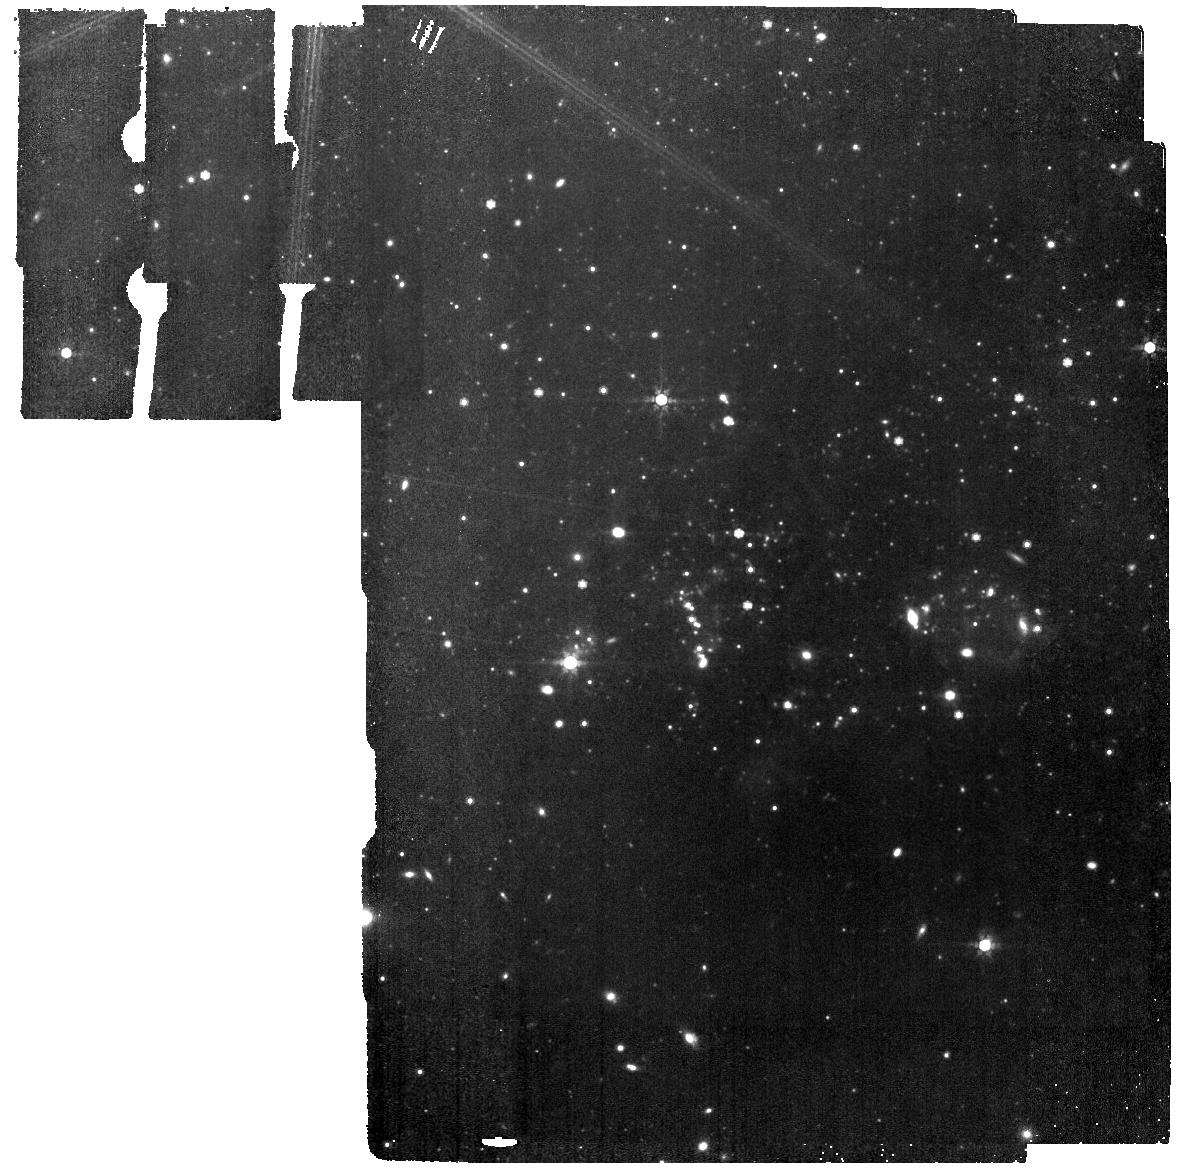
Target: SEXTANS-A
Instrument: MIRI
Filter: F770W
Exposure: 2.5 h
Observation ID: jw02391-o005_t002_miri_f770w

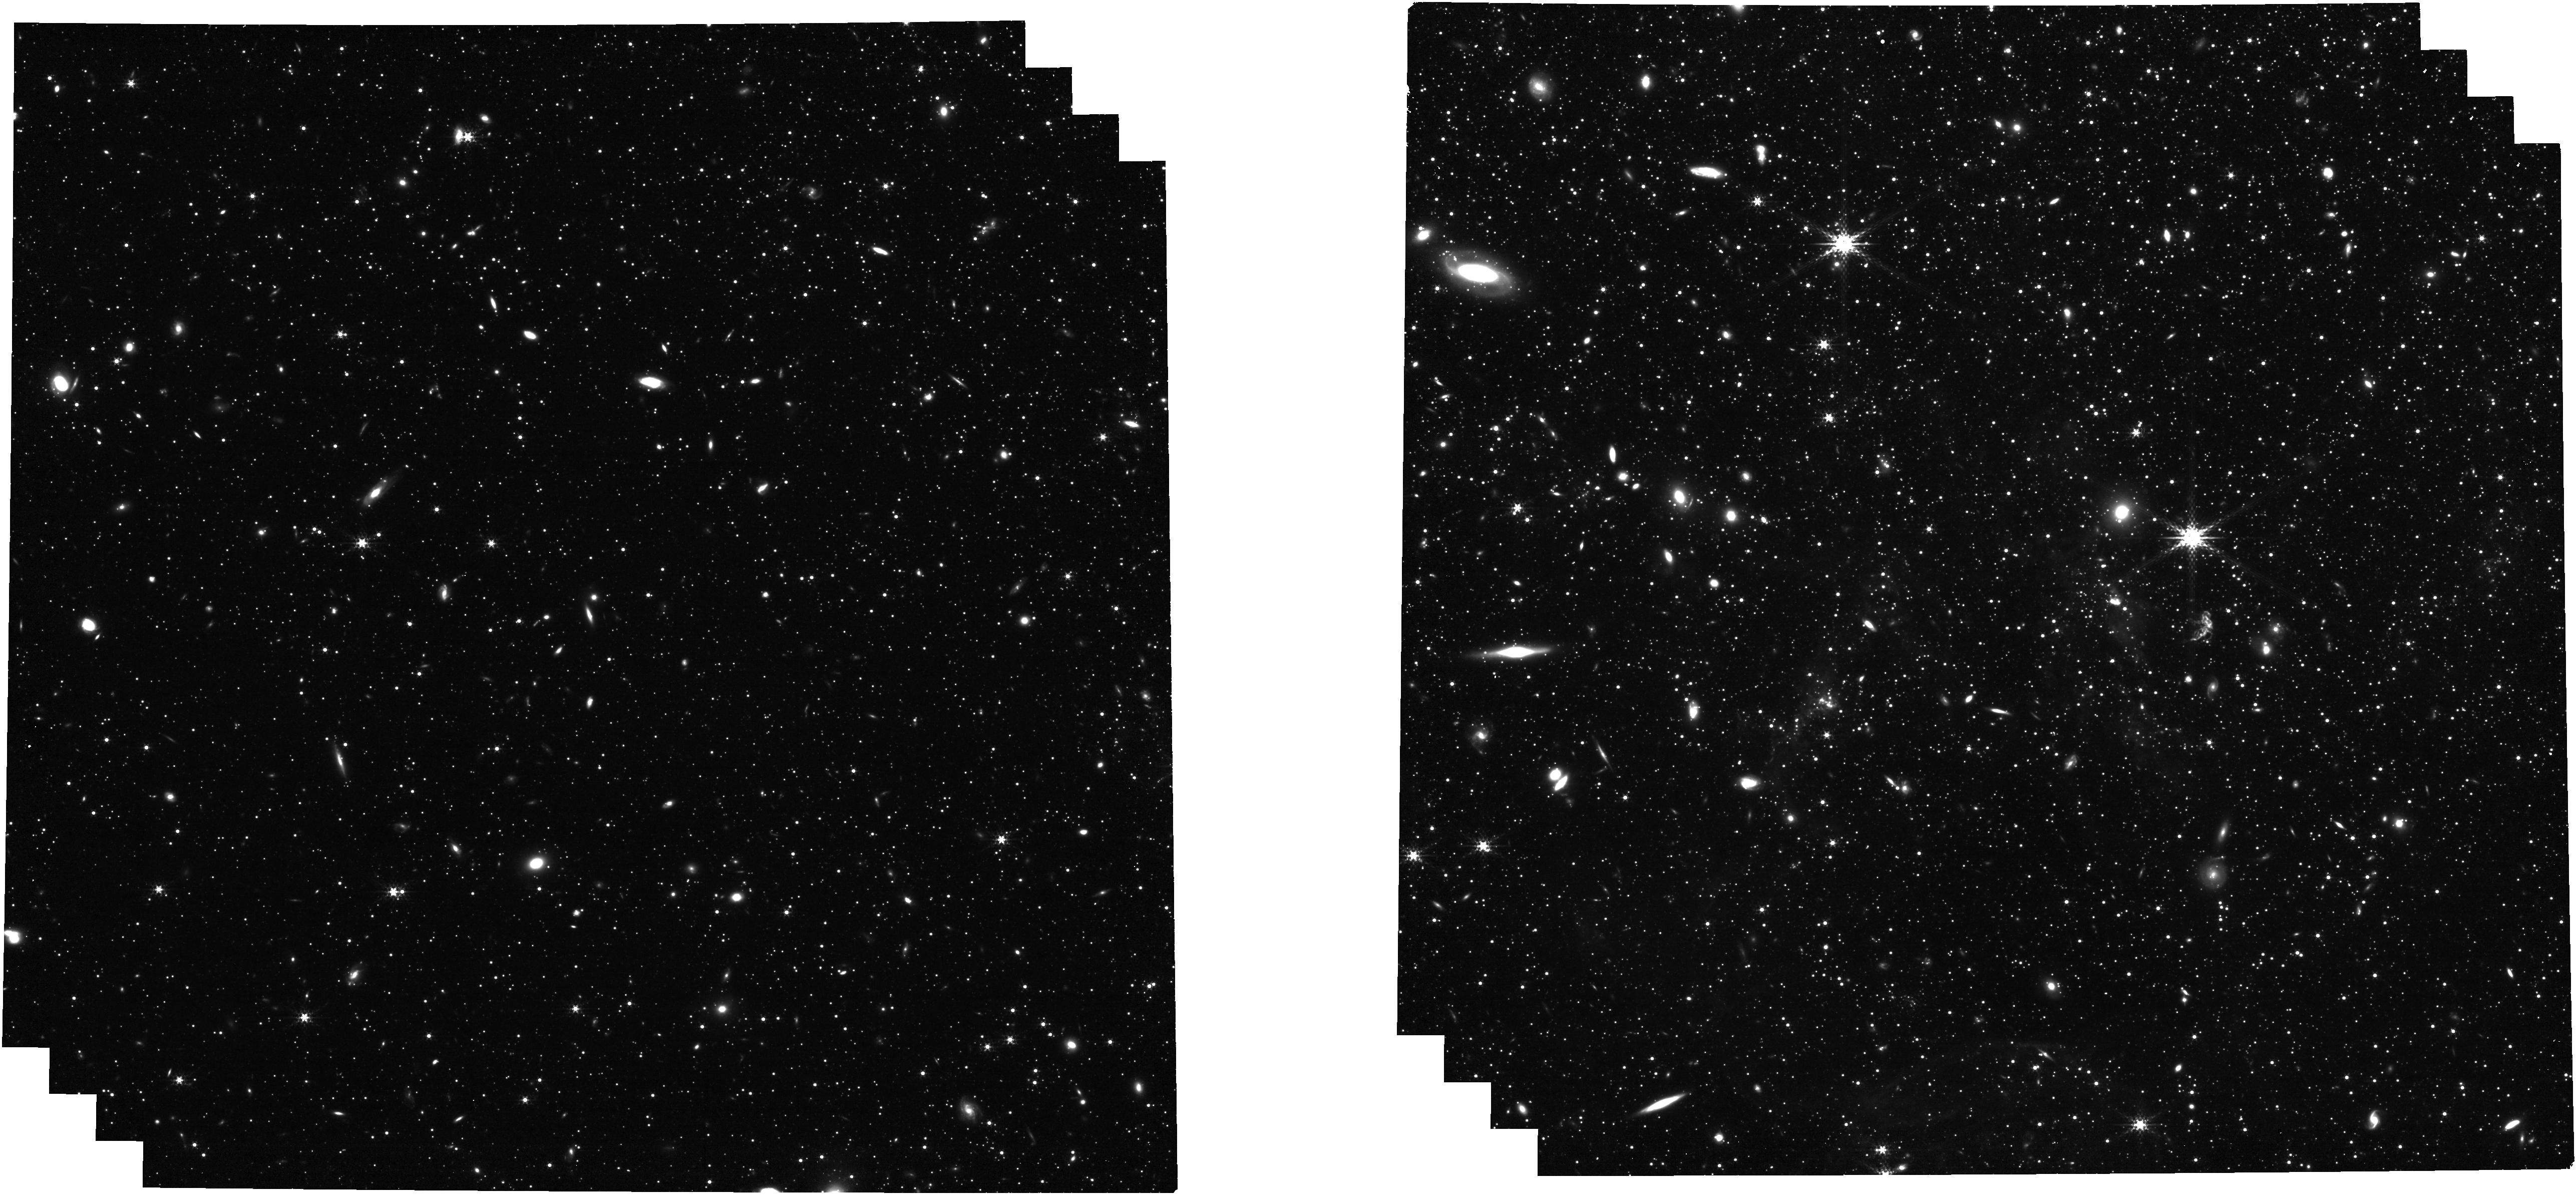
Target: IC-1613
Instrument: NIRCAM
Filter: F300M
Exposure: 1.1 h
Observation ID: jw02391-o006_t001_nircam_clear-f300m

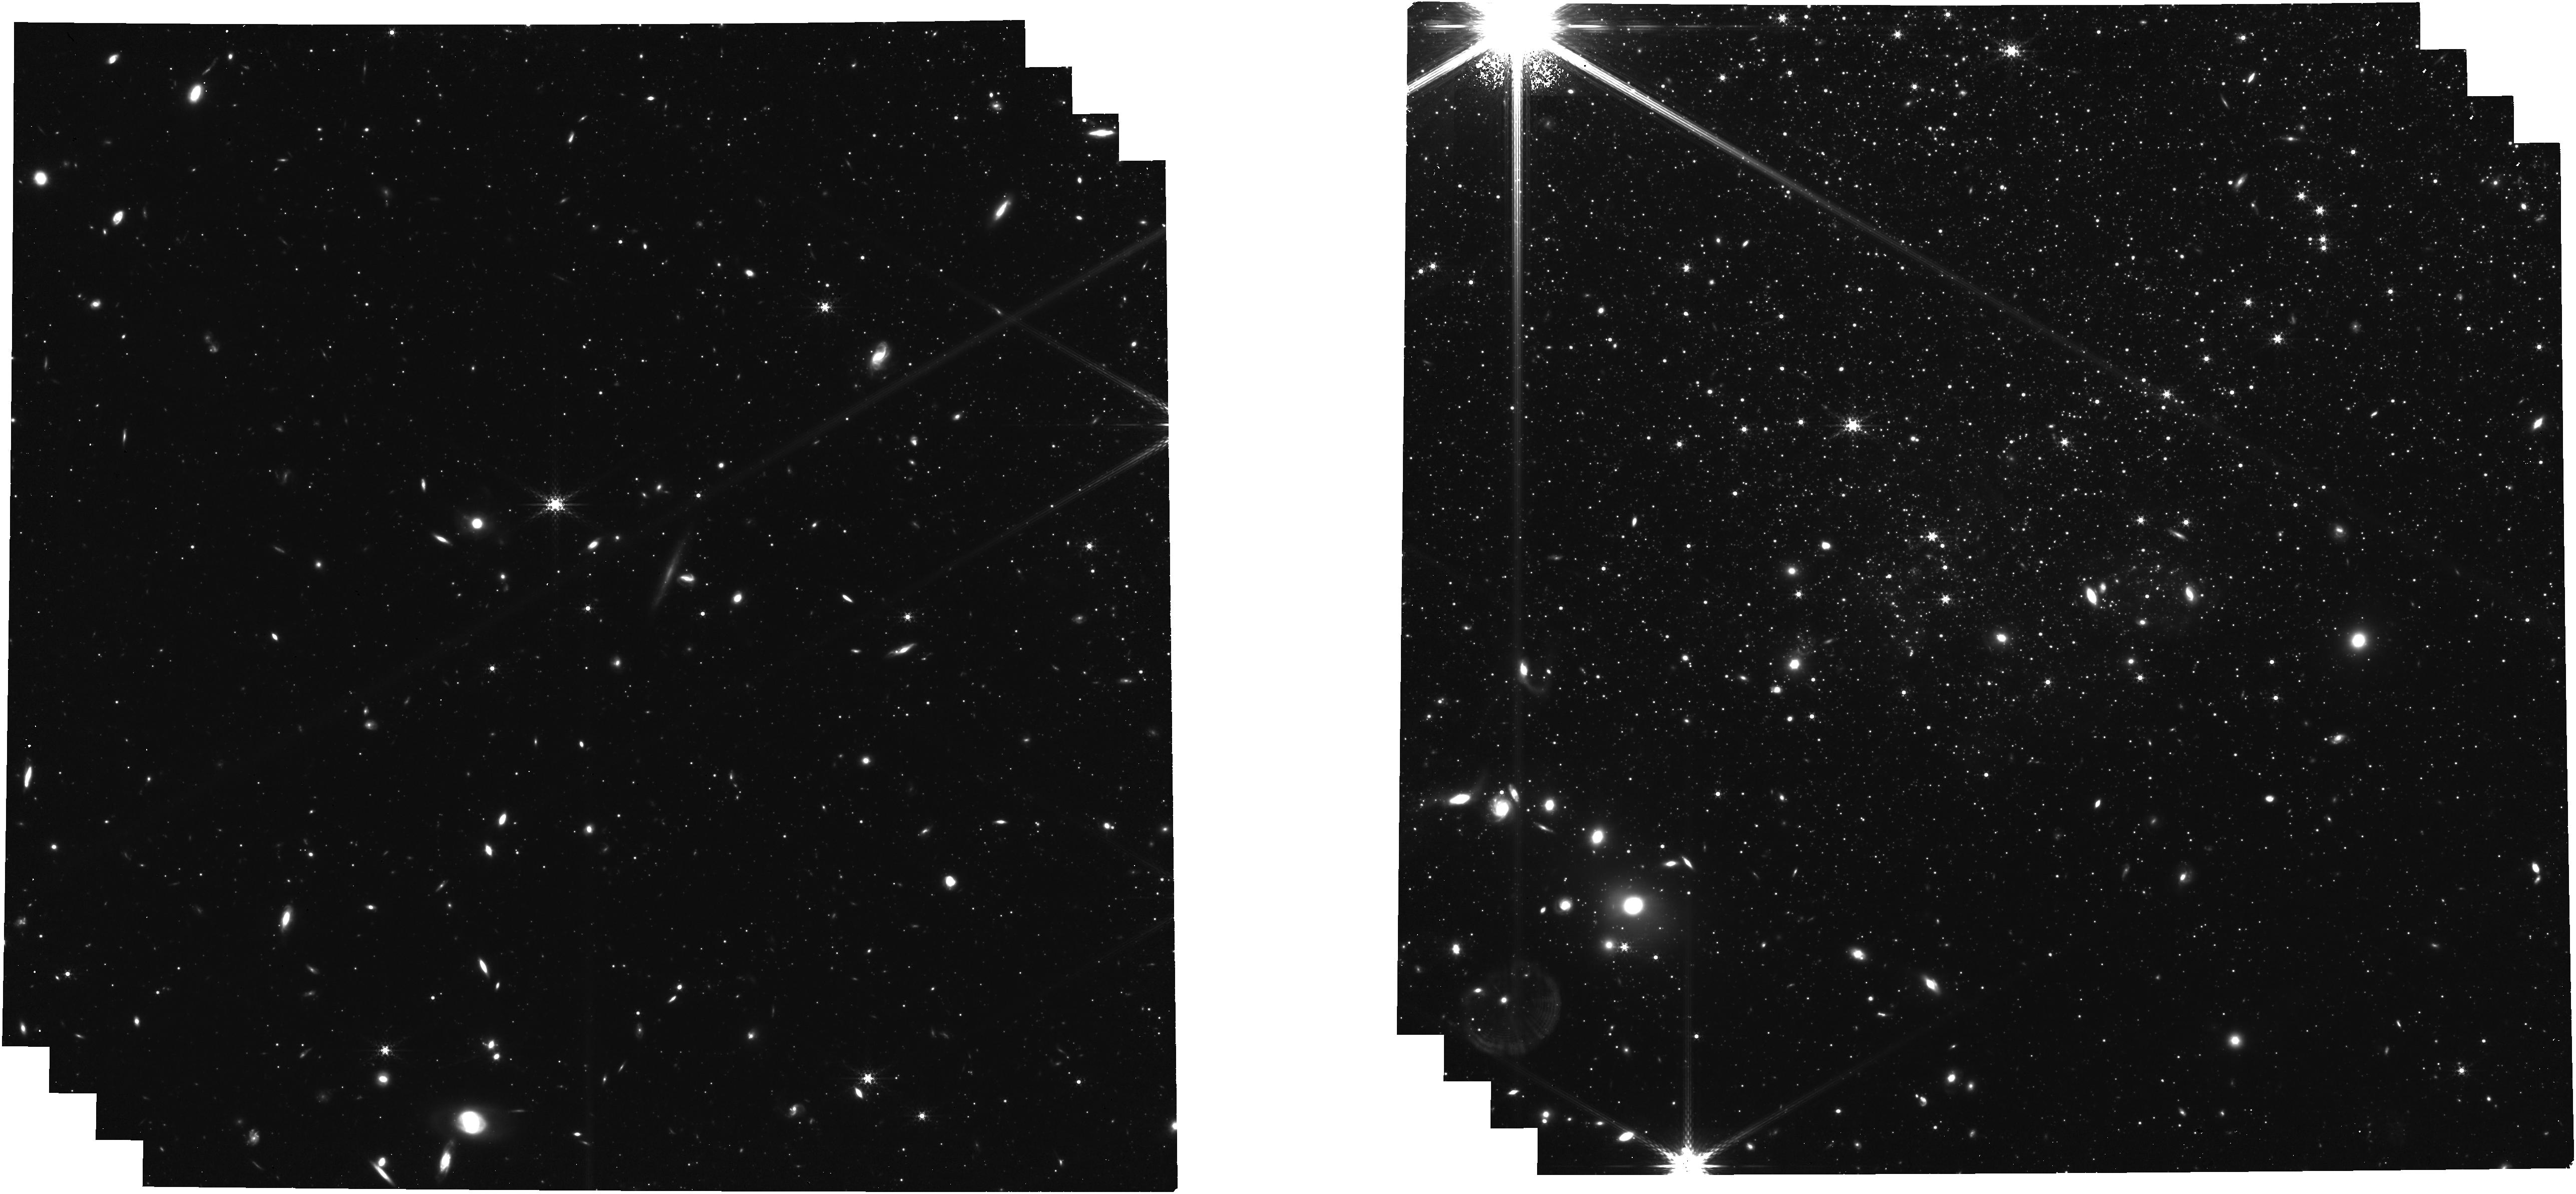
Target: SEXTANS-A
Instrument: NIRCAM
Filter: F335M
Exposure: 2.3 h
Observation ID: jw02391-o007_t002_nircam_clear-f335m

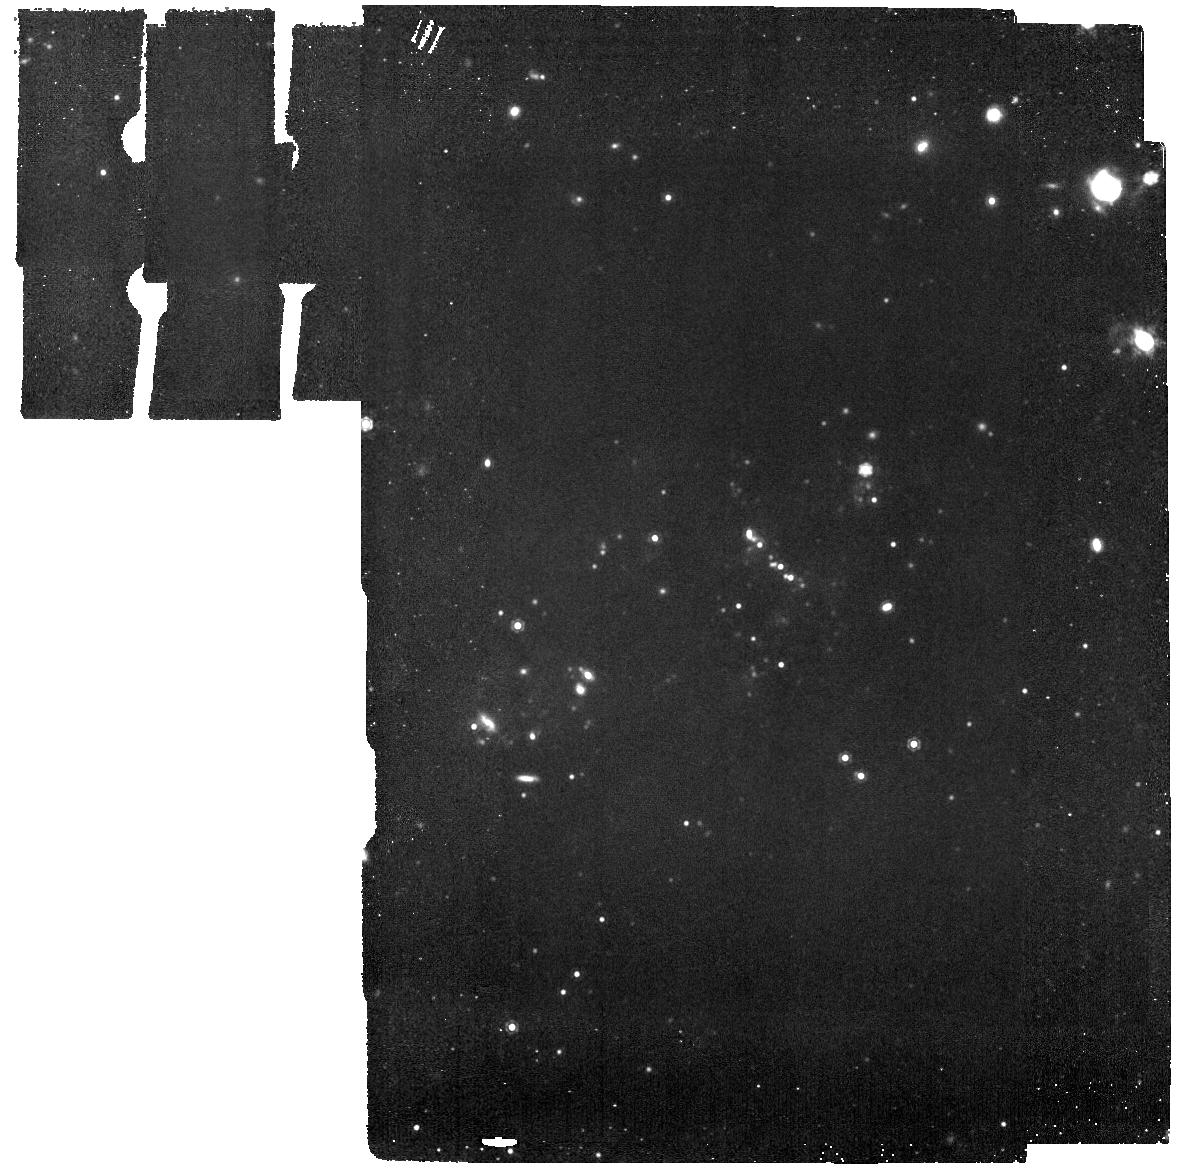
Target: SEXTANS-A
Instrument: MIRI
Filter: F1130W
Exposure: 9.3 h
Observation ID: jw02391-o009_t002_miri_f1130w

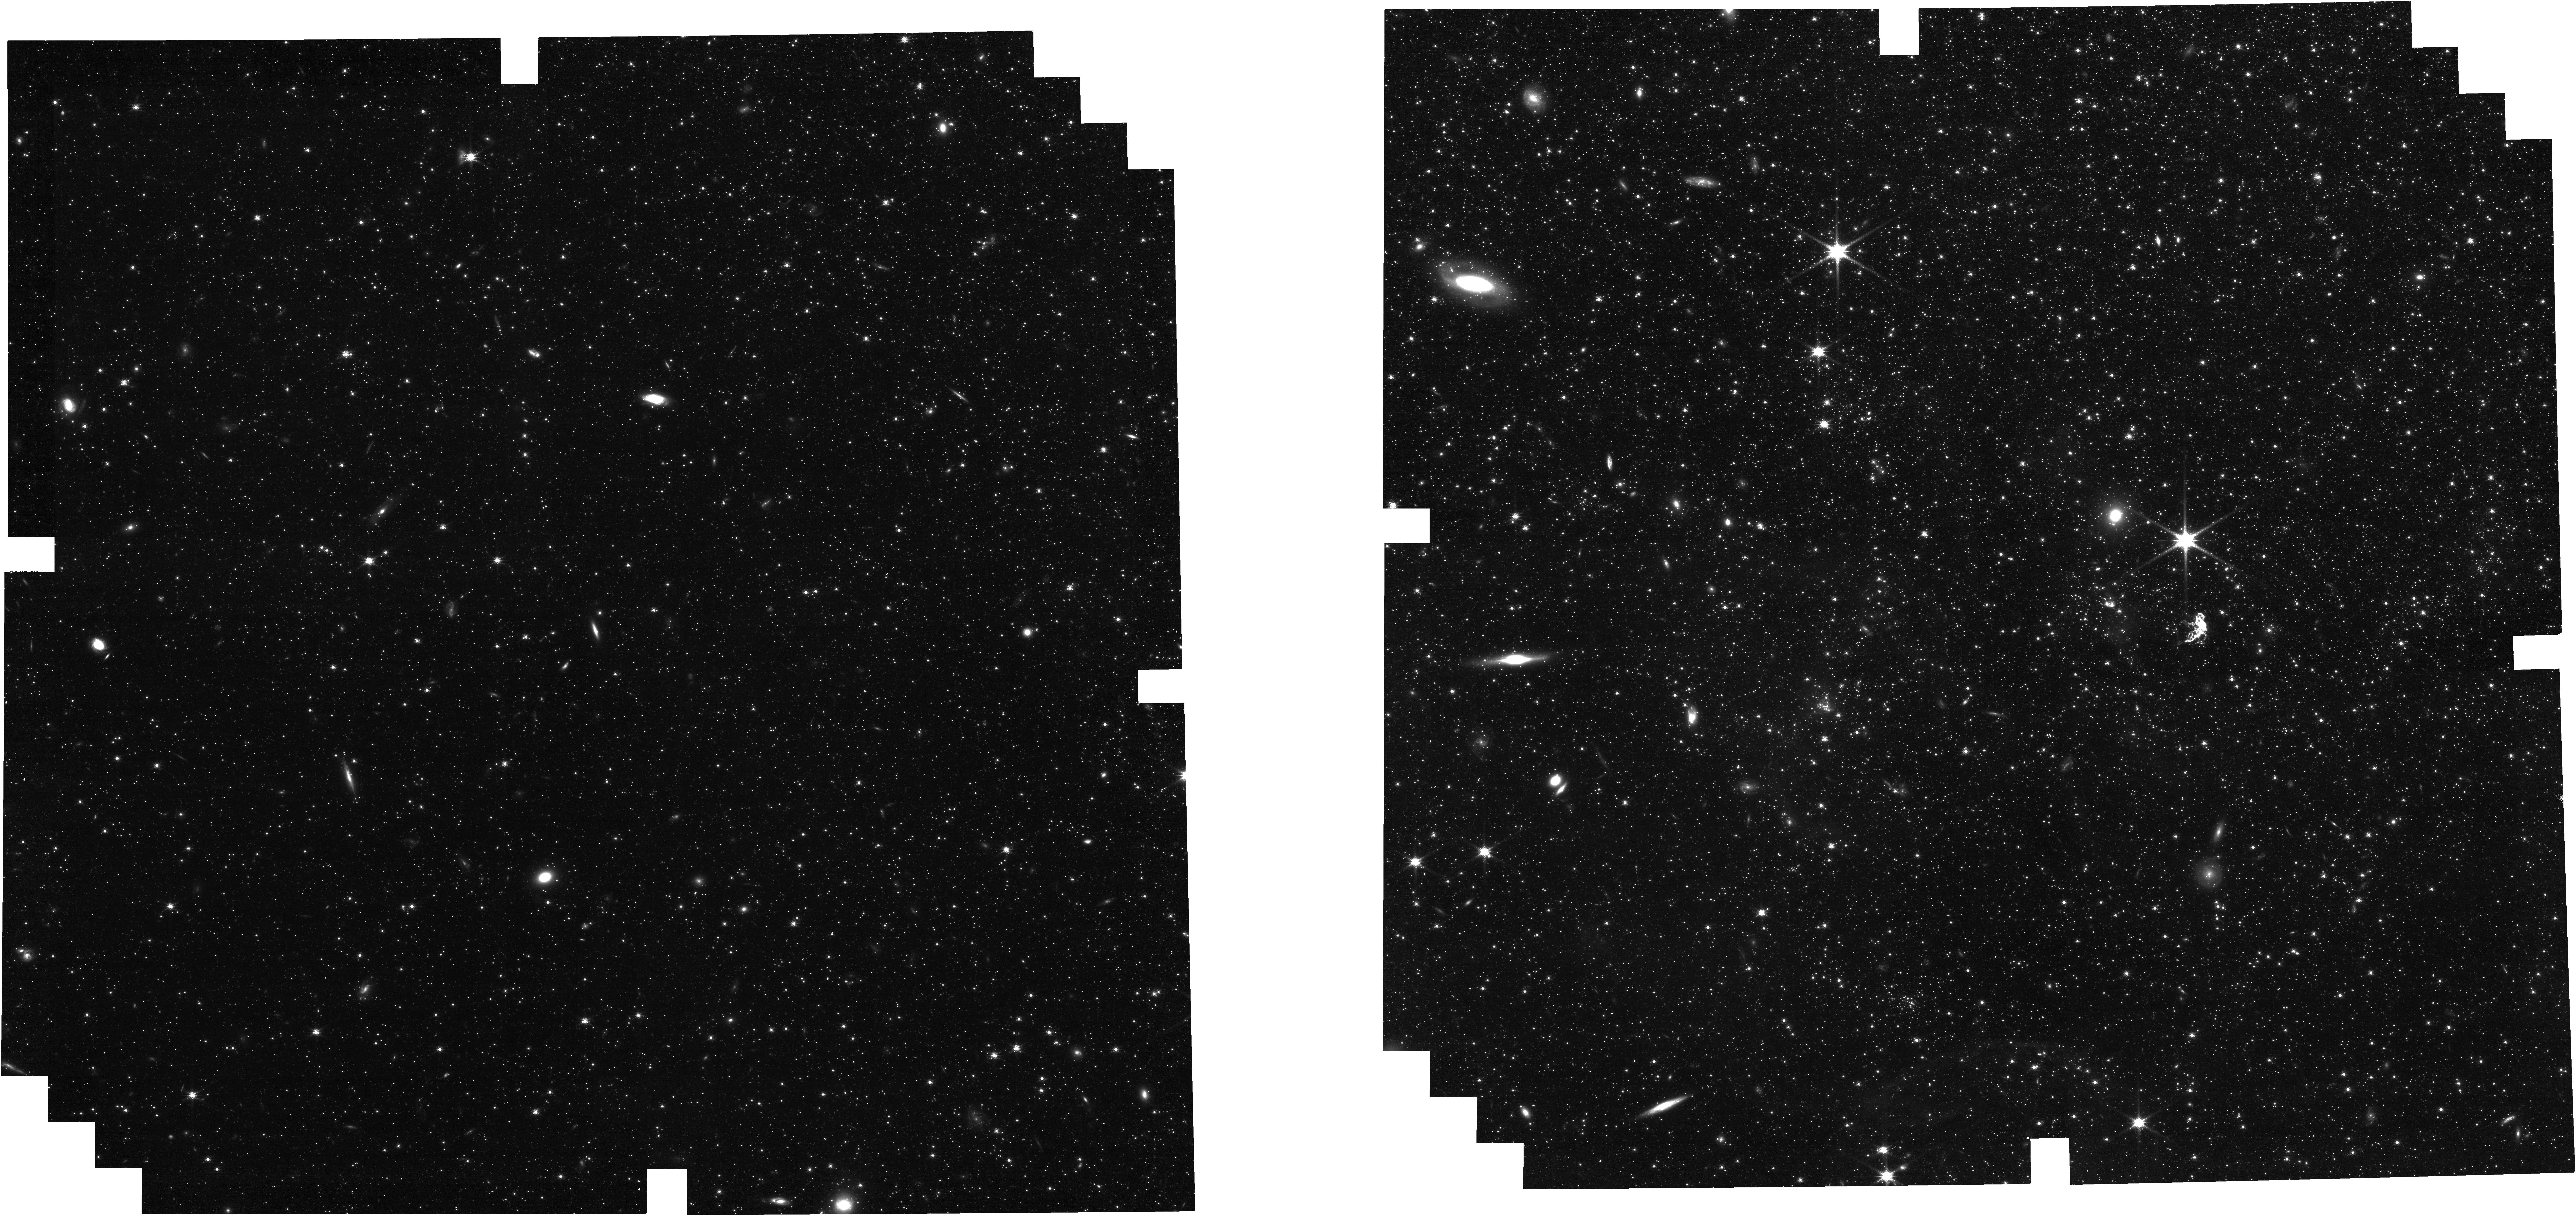
Target: IC-1613
Instrument: NIRCAM
Filter: F115W
Exposure: 1.1 h
Observation ID: jw02391-o006_t001_nircam_clear-f115w

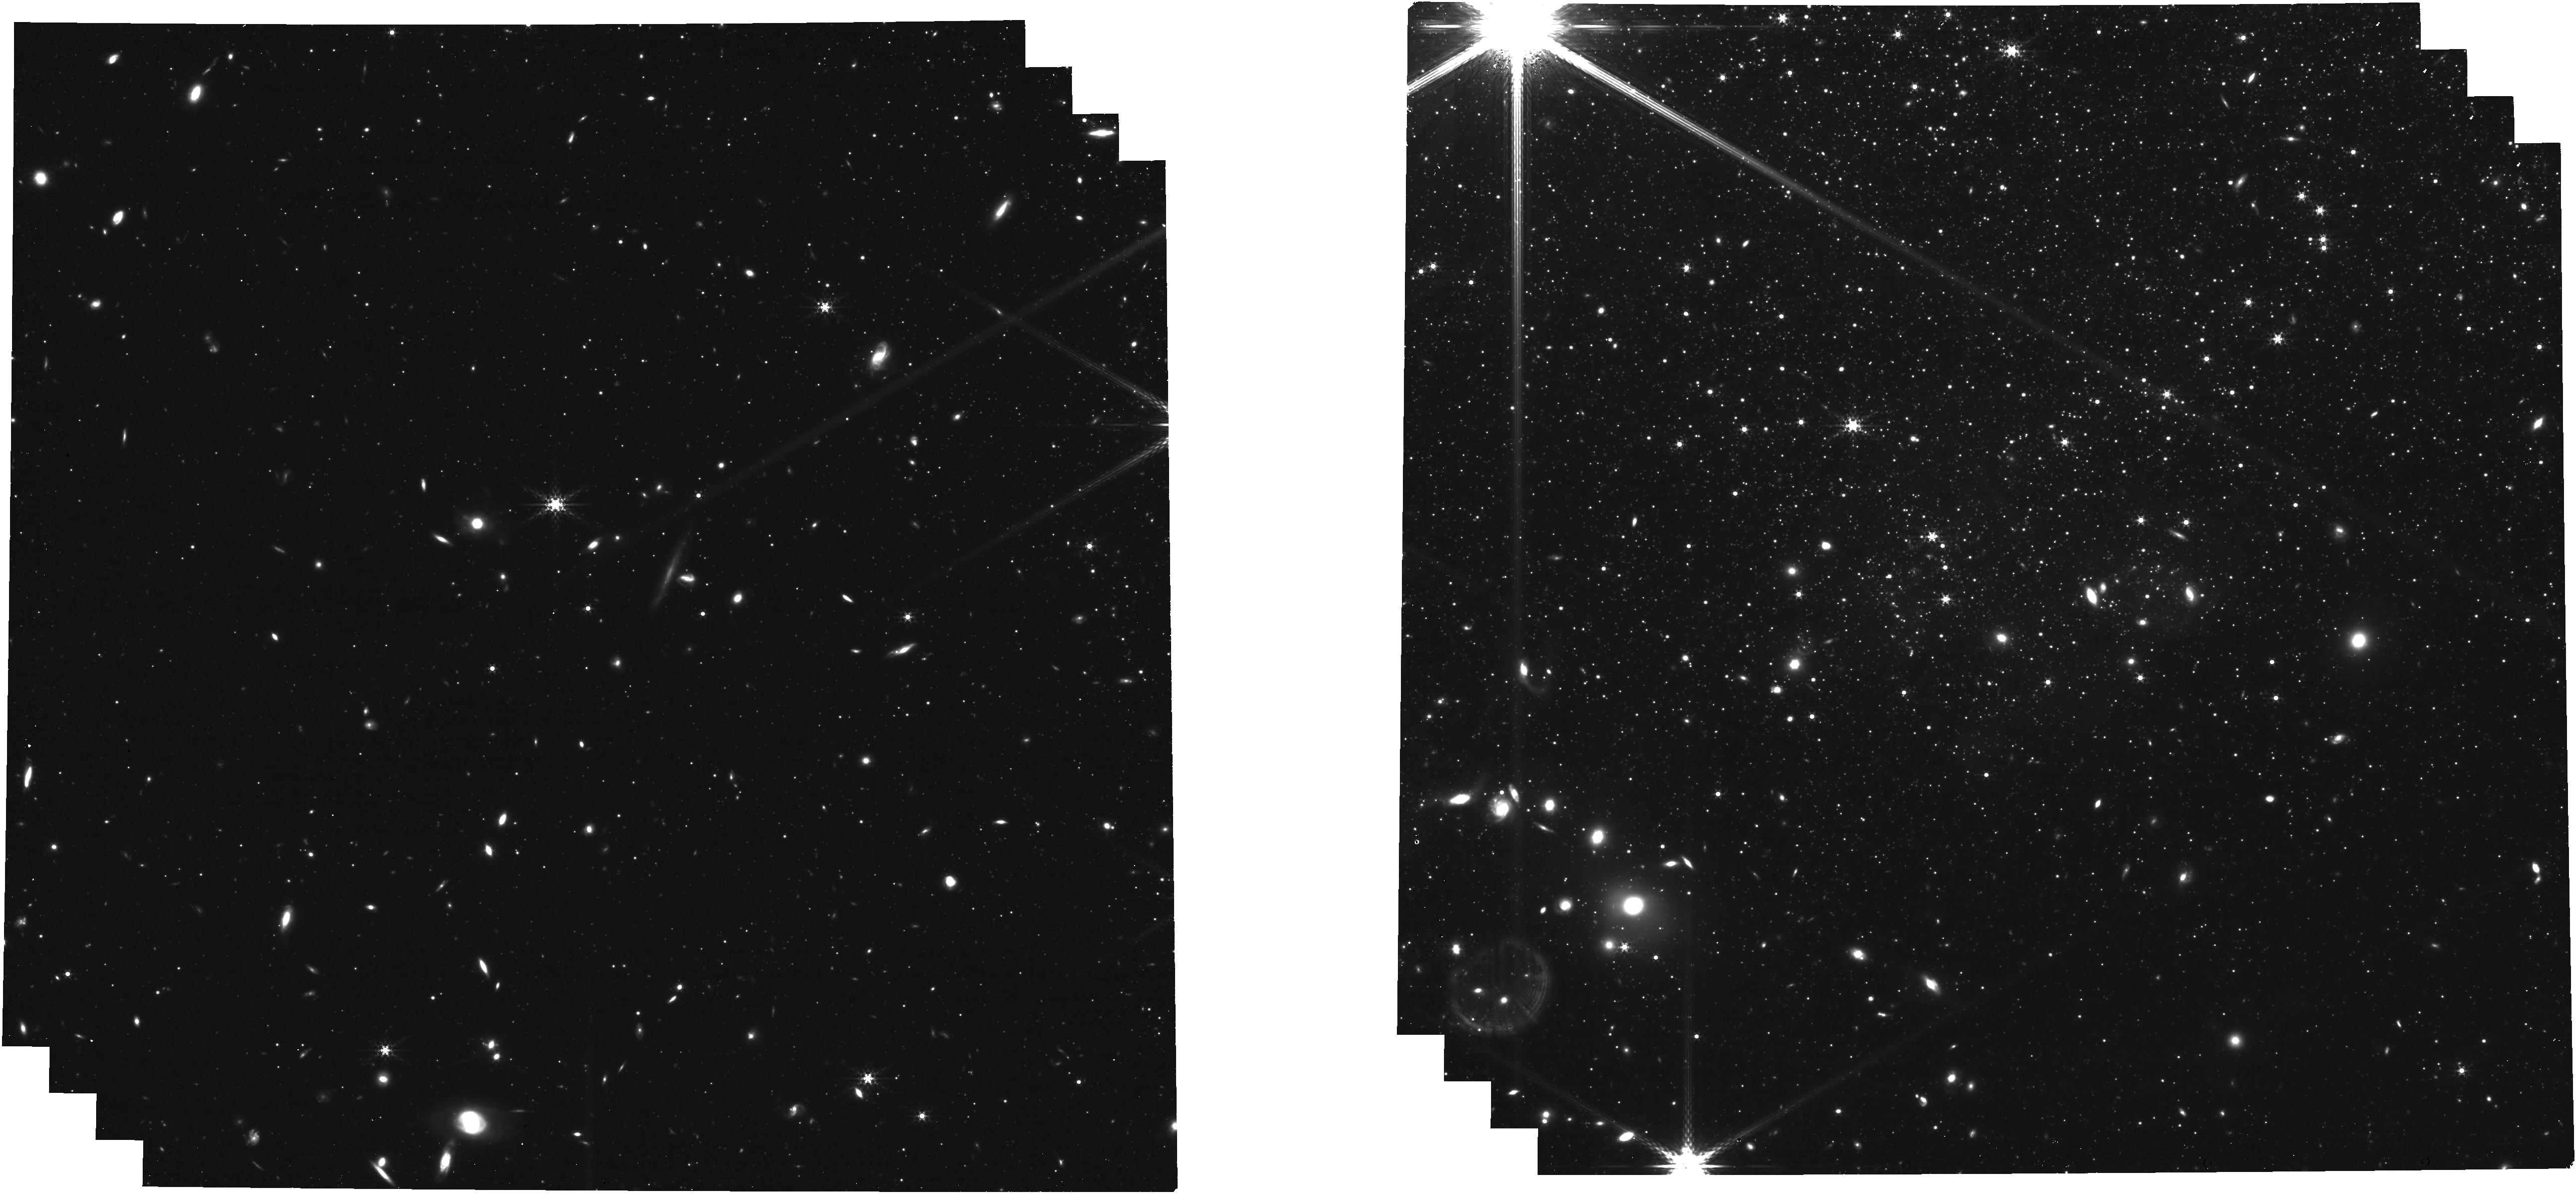
Target: SEXTANS-A
Instrument: NIRCAM
Filter: F360M
Exposure: 1.1 h
Observation ID: jw02391-o007_t002_nircam_clear-f360m

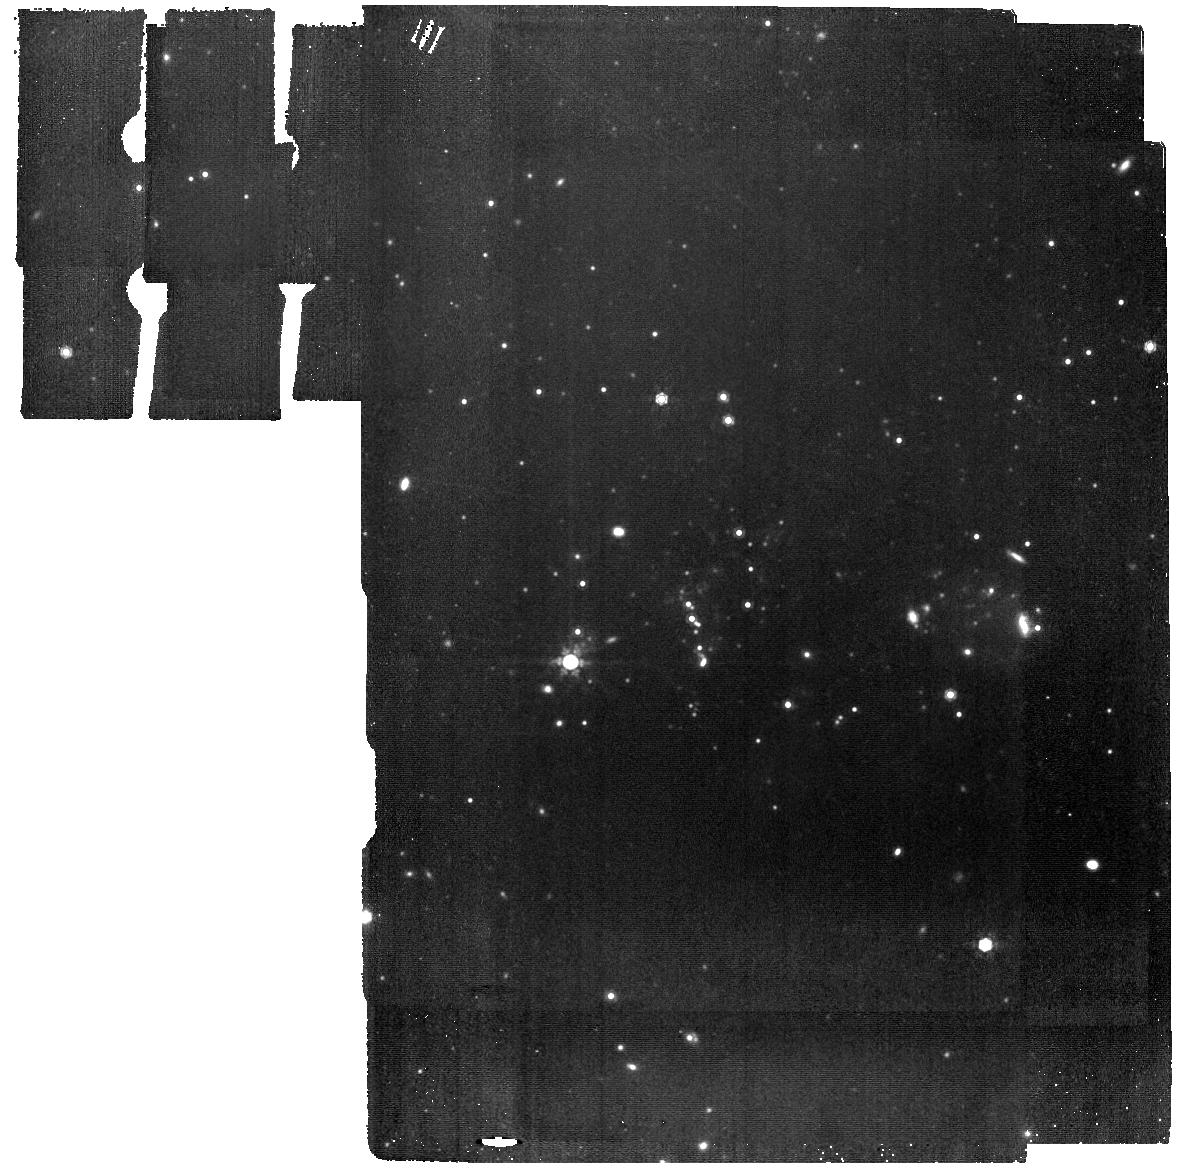
Target: SEXTANS-A
Instrument: MIRI
Filter: F1000W
Exposure: 7.8 h
Observation ID: jw02391-o005_t002_miri_f1000w

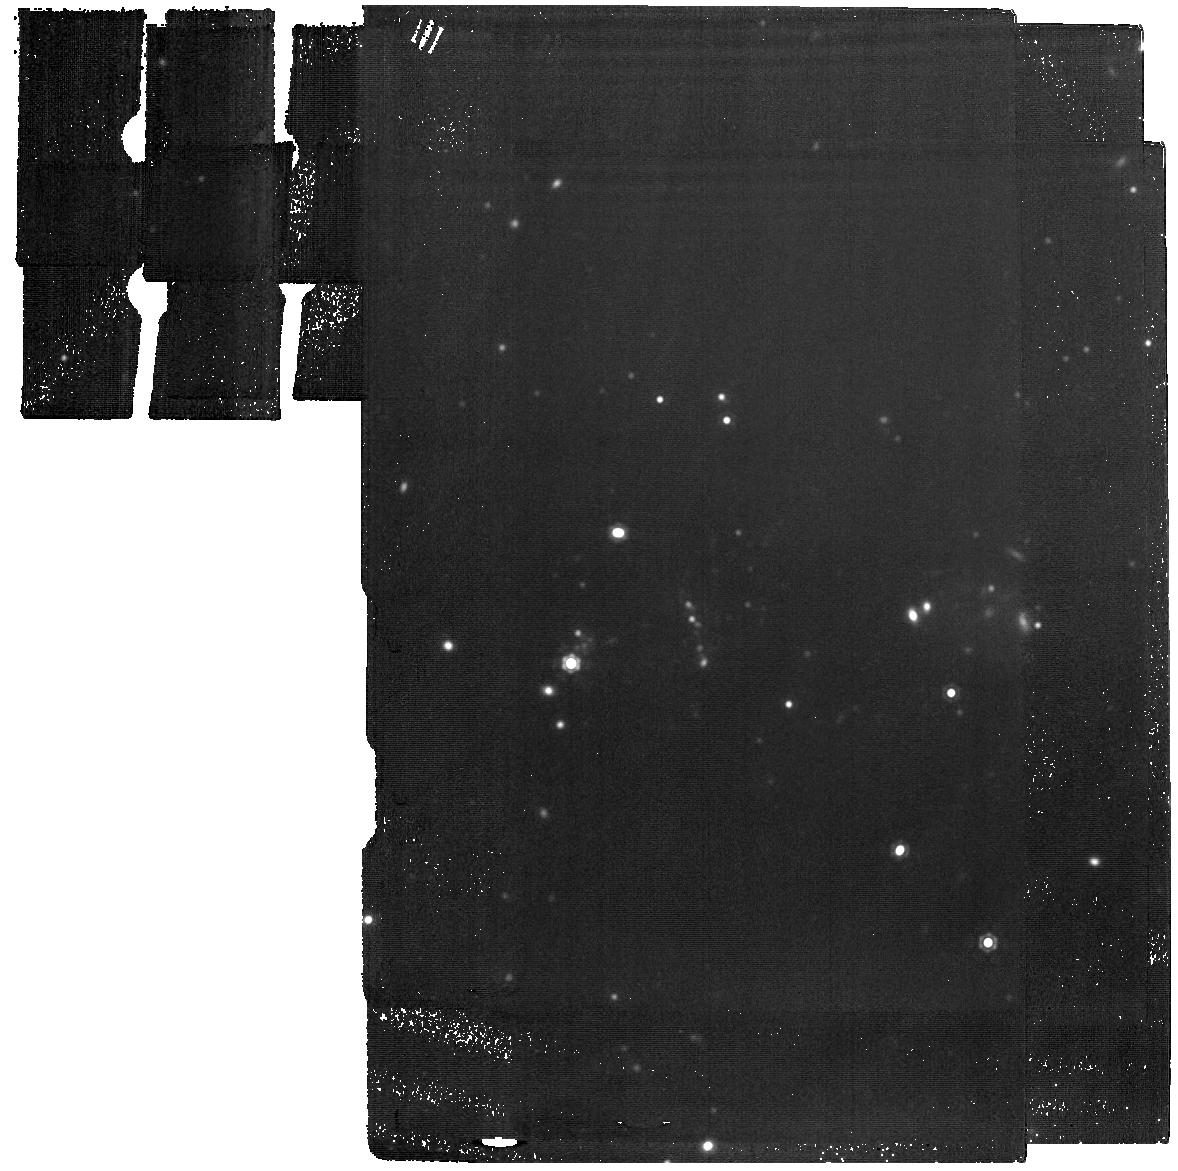
Target: SEXTANS-A
Instrument: MIRI
Filter: F1500W
Exposure: 9.3 h
Observation ID: jw02391-o008_t002_miri_f1500w

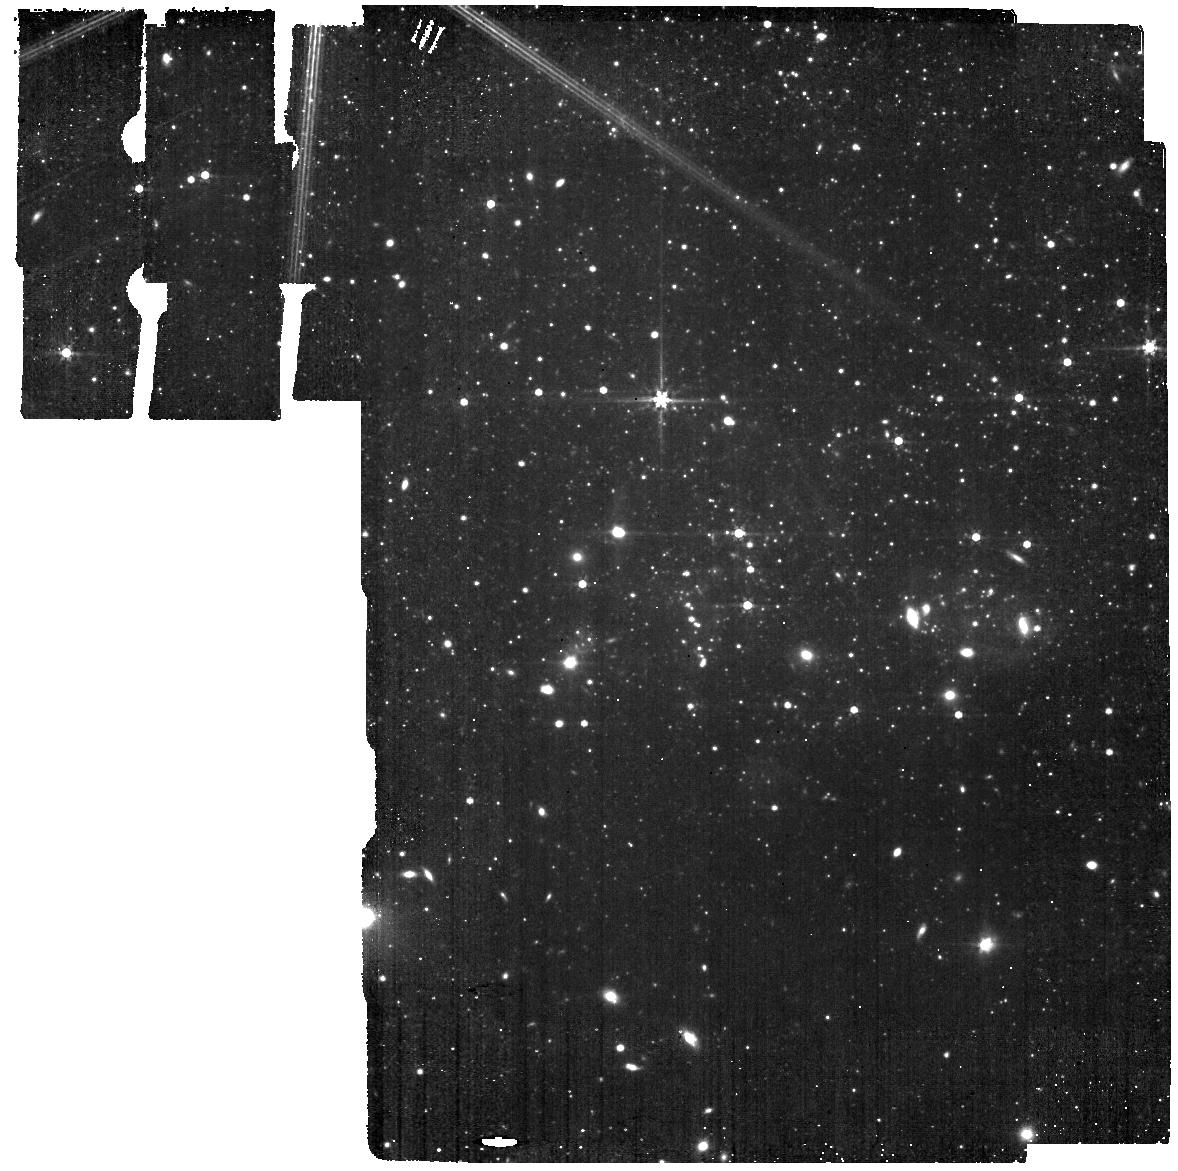
Target: SEXTANS-A
Instrument: MIRI
Filter: F560W
Exposure: 2.2 h
Observation ID: jw02391-o005_t002_miri_f560w

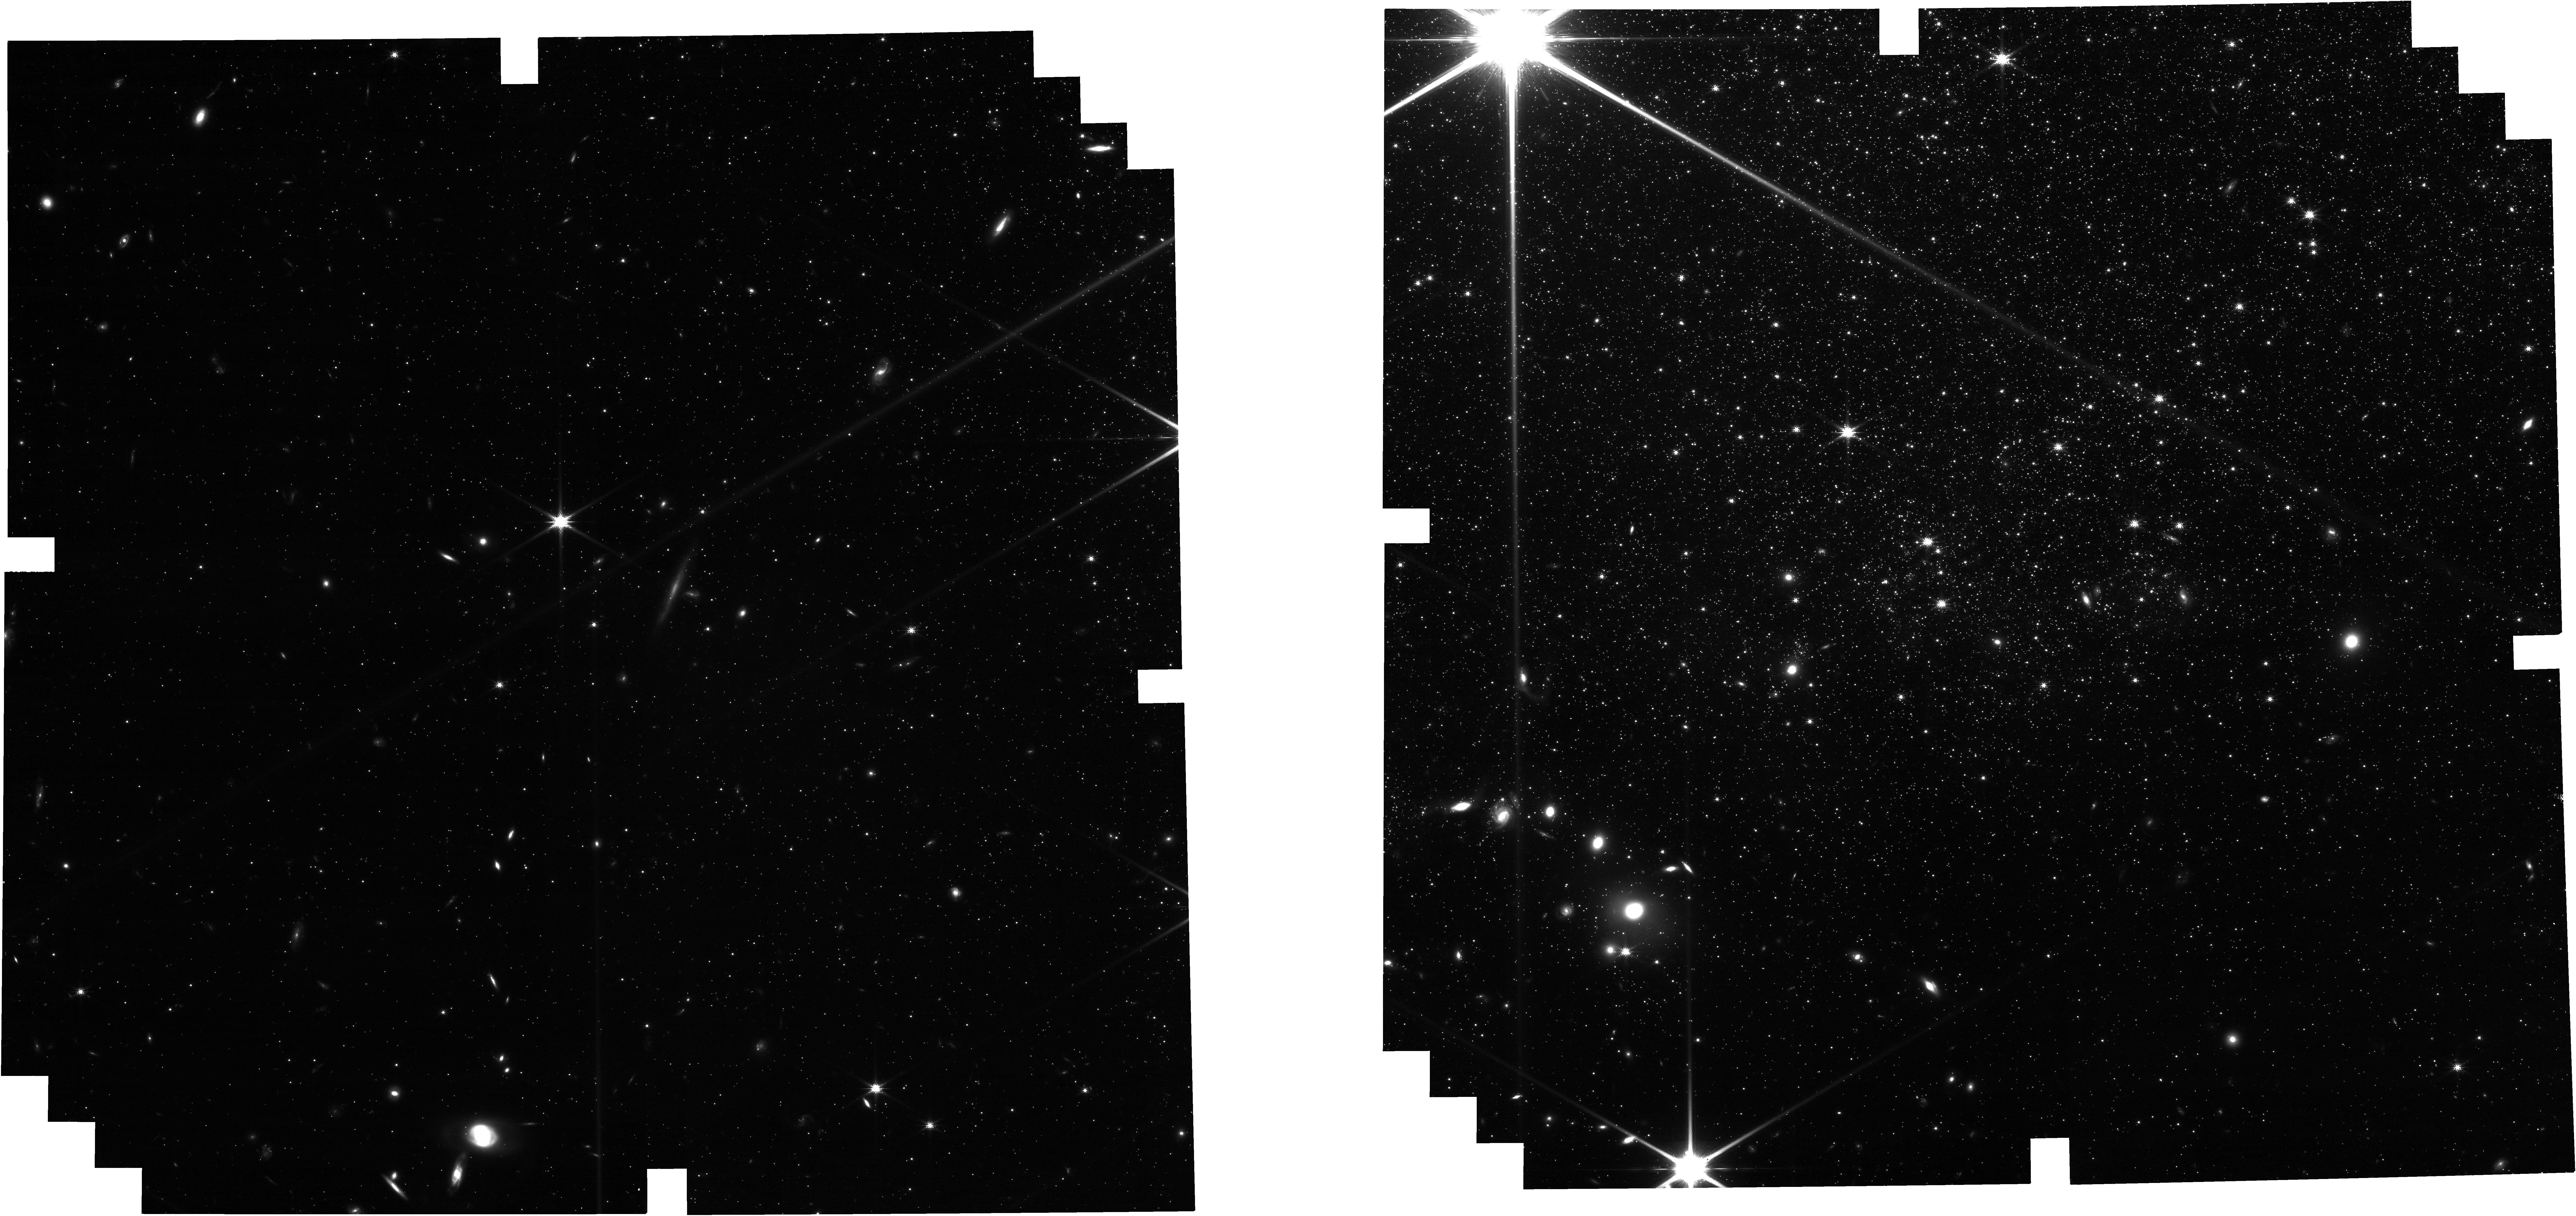
Target: SEXTANS-A
Instrument: NIRCAM
Filter: F150W
Exposure: 1.1 h
Observation ID: jw02391-o007_t002_nircam_clear-f150w

The resolved properties of PAHs at low metallicity (PI: Roman-Duval, Julia Christine)

The NIR-MIR SED of galaxies is dominated by spectral features from polycyclic aromatic hydrocarbon (PAH) molecules fluorescing in regions illuminated by FUV photons. In low metallicity systems (Z < 0.2 Zo), previous studies with Spitzer have revealed a substantial deficiency in the emission and abundance of PAHs, the origin of which remains unexplained due to the lack of deep, resolved, multi-band photometry or spectroscopy. We propose to obtain NIRCam and MIRI imaging to observe the 3.3, 7.7, and 11.3 micron PAH features in dusty star-forming regions in two low metallicity galaxies, IC 1613 (15% solar) and Sextans A (8% solar). The observations will allow us to 1) estimate the PAH properties, particularly their abundance, ionized fraction, and size distribution; and 2) correlate those properties with other tracers of the ISM, such as the star formation rate density, the distance and UV spectrum of massive stars, the distance to PAH-producing stellar sources, the ISM column density of gas and dust, and gas-phase abundances. By observing how the PAH properties and abundance vary with environment, we will constrain the mechanisms responsible for the formation, destruction, excitation, and low abundance of PAHs in those poorly shielded low metallicity environments. Since JWST will measure star formation rates as low as 10 Mo/yr from PAH emission at the peak of cosmic star formation at redshift z~2 when the average metallicity of the universe was about 10% solar, it is crucial that we deepen our physical understanding of PAHs at low metallicity. This proposal includes a joint HST 3 orbit request to map the dust extinction required to normalize the PAH abundance in IC 1613.